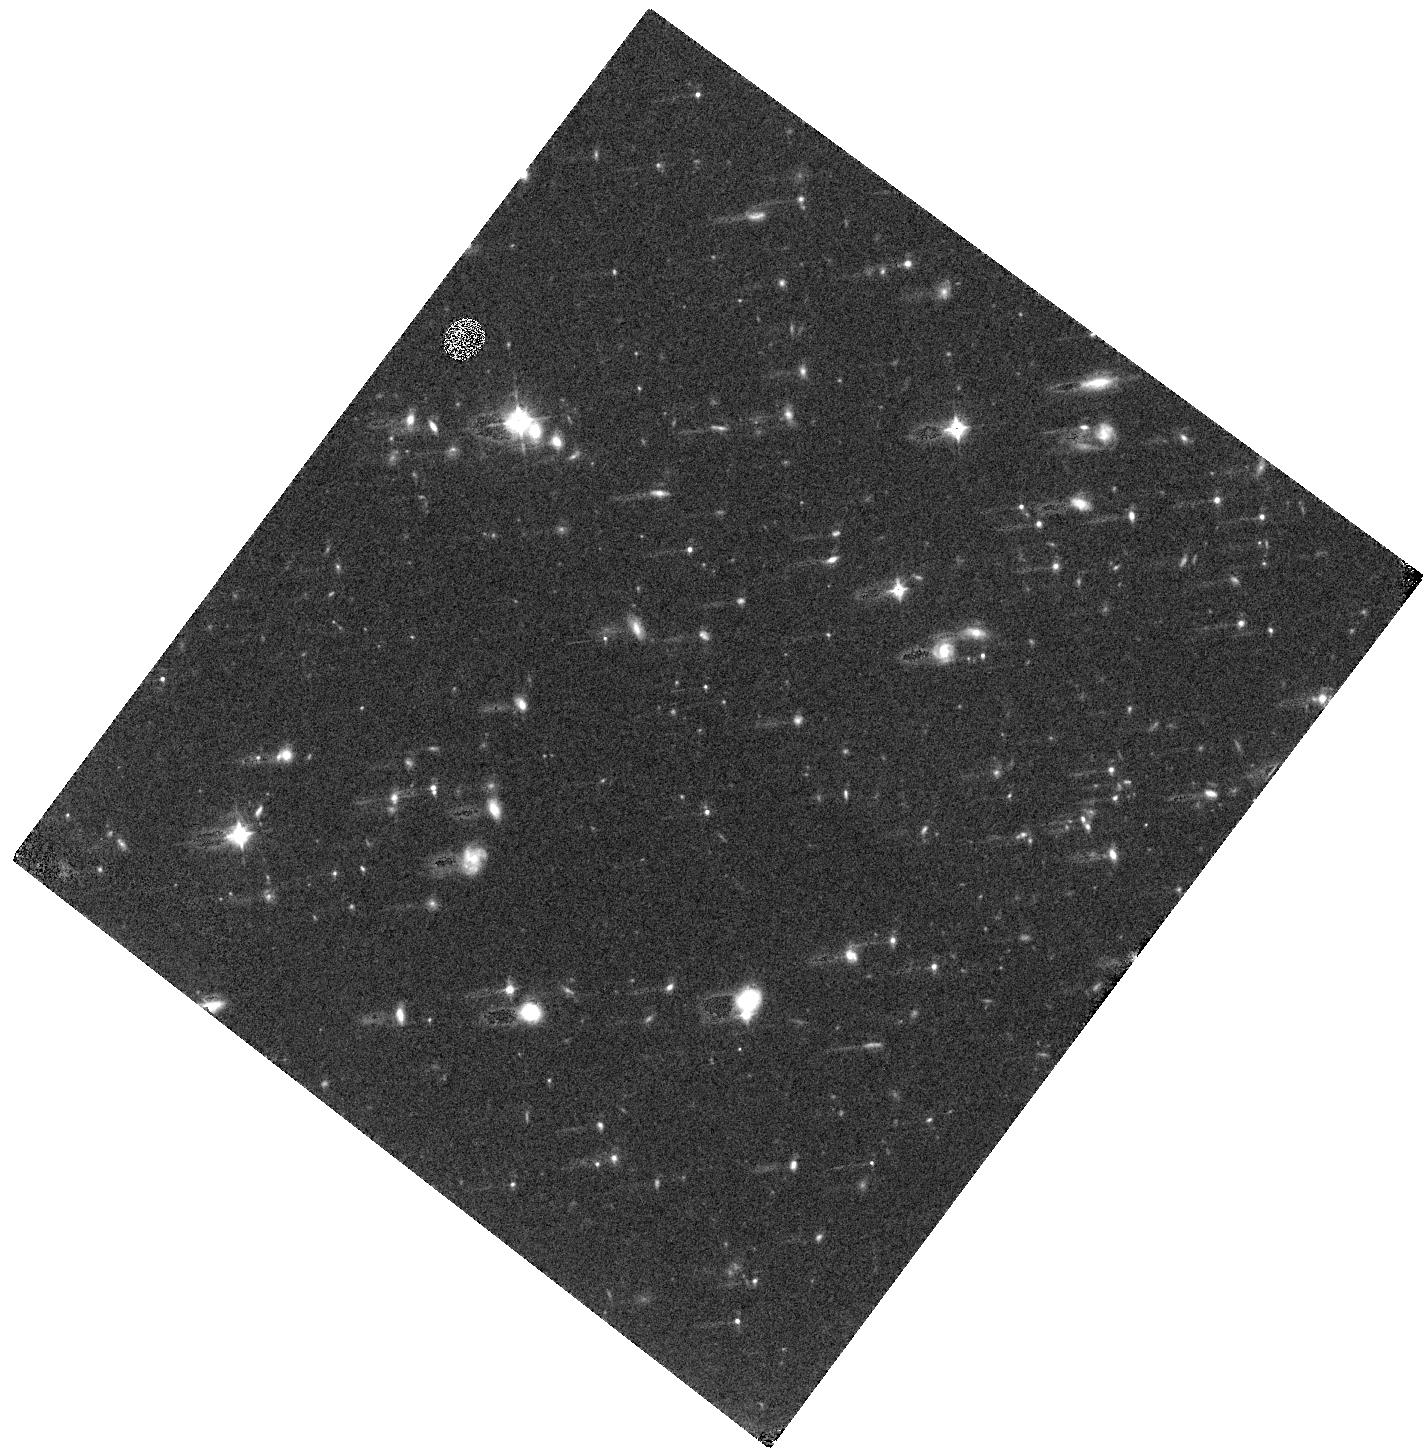
Target: WISE1516+7217
Instrument: WFC3/IR
Filter: F105W
Exposure: 24 min
Observation ID: hst_15468_03_wfc3_ir_f105w_idt703

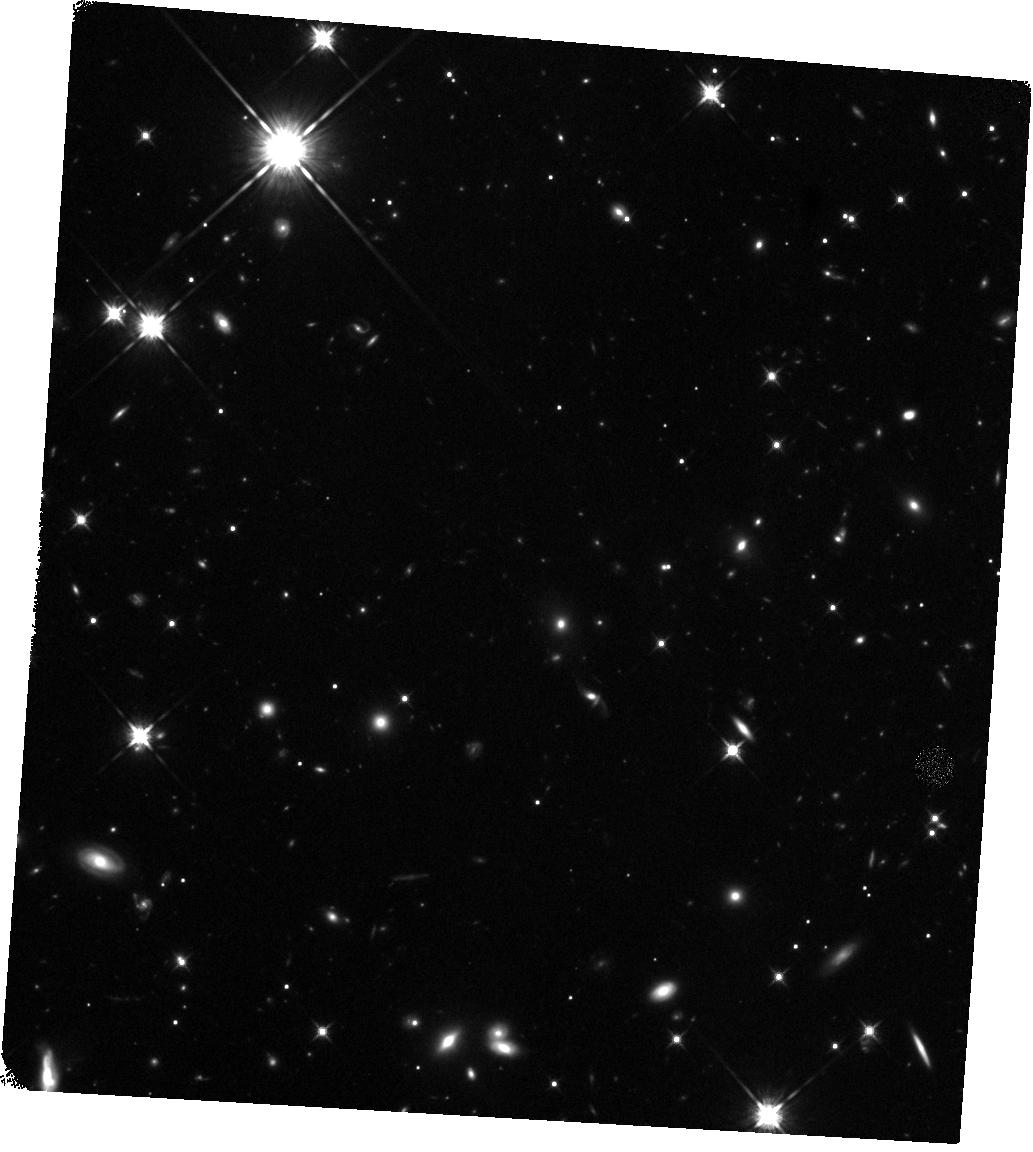
Target: WISE0014+7951
Instrument: WFC3/IR
Filter: F125W
Exposure: 24 min
Observation ID: hst_15468_01_wfc3_ir_f125w_idt701

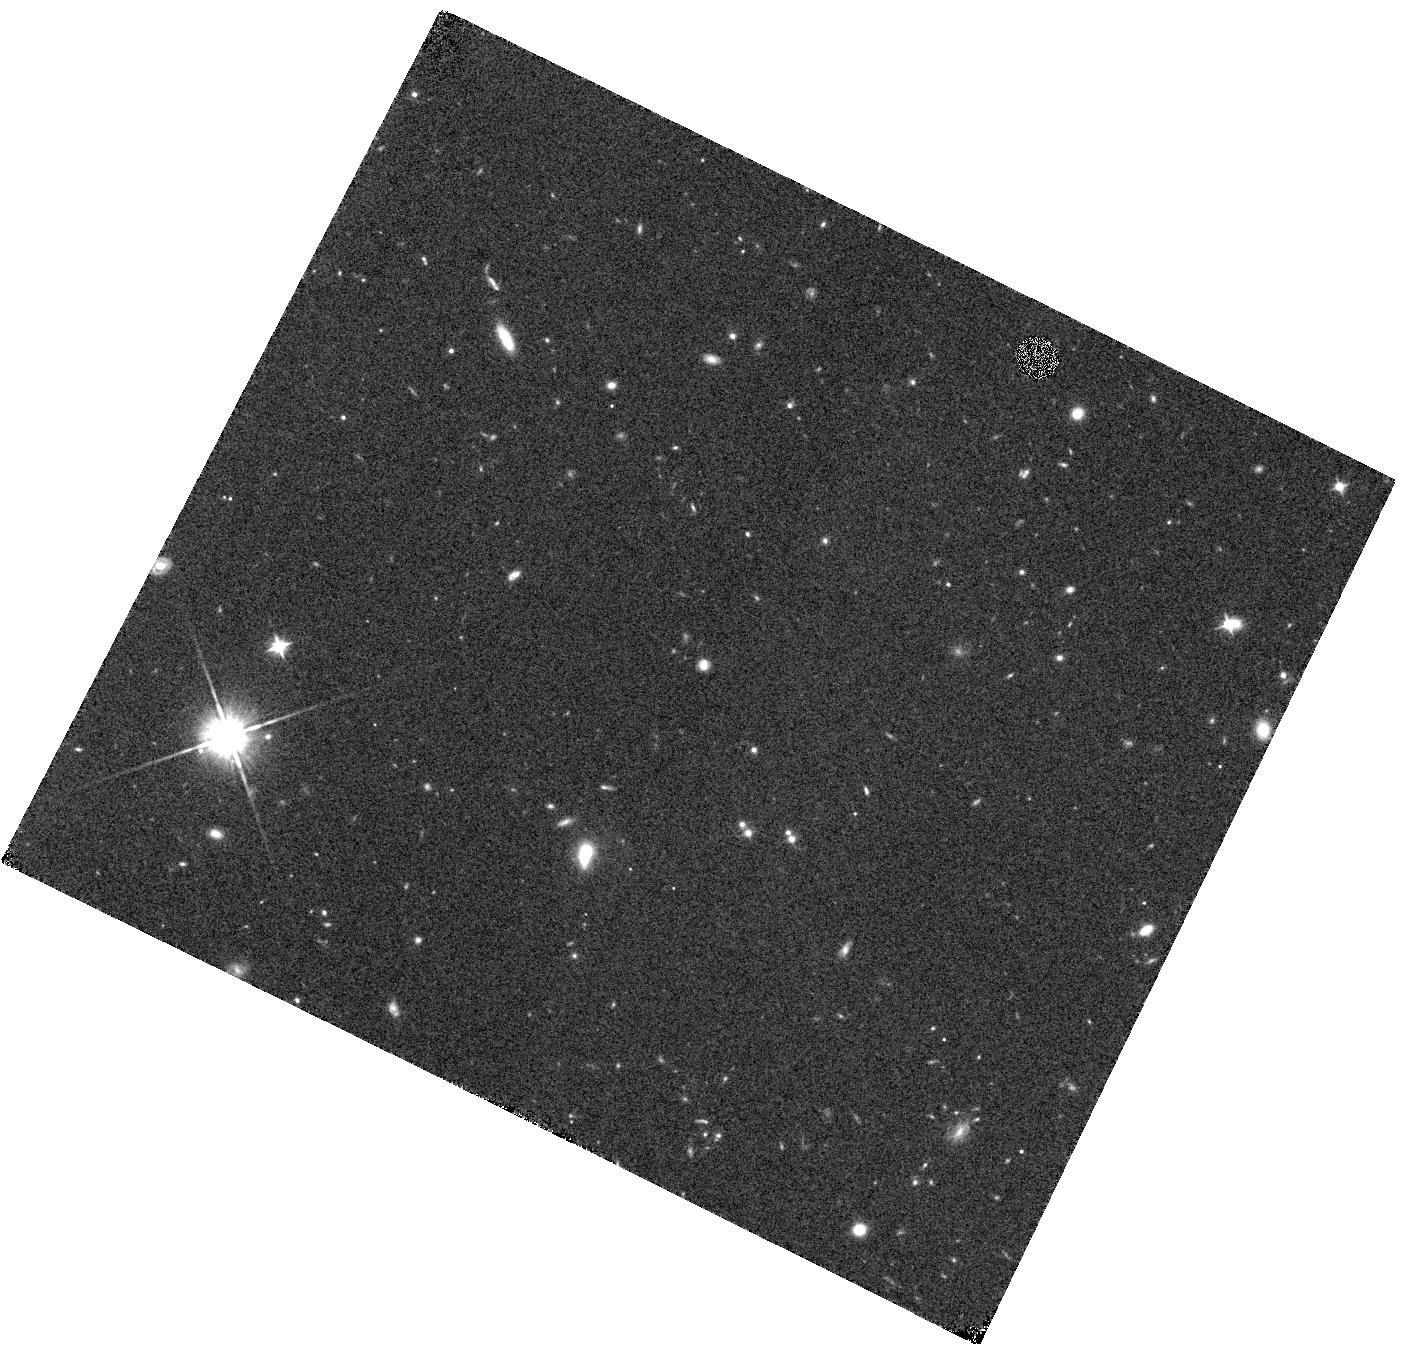
Target: WISE0830+2837
Instrument: WFC3/IR
Filter: F105W
Exposure: 20 min
Observation ID: hst_15468_02_wfc3_ir_f105w_idt702

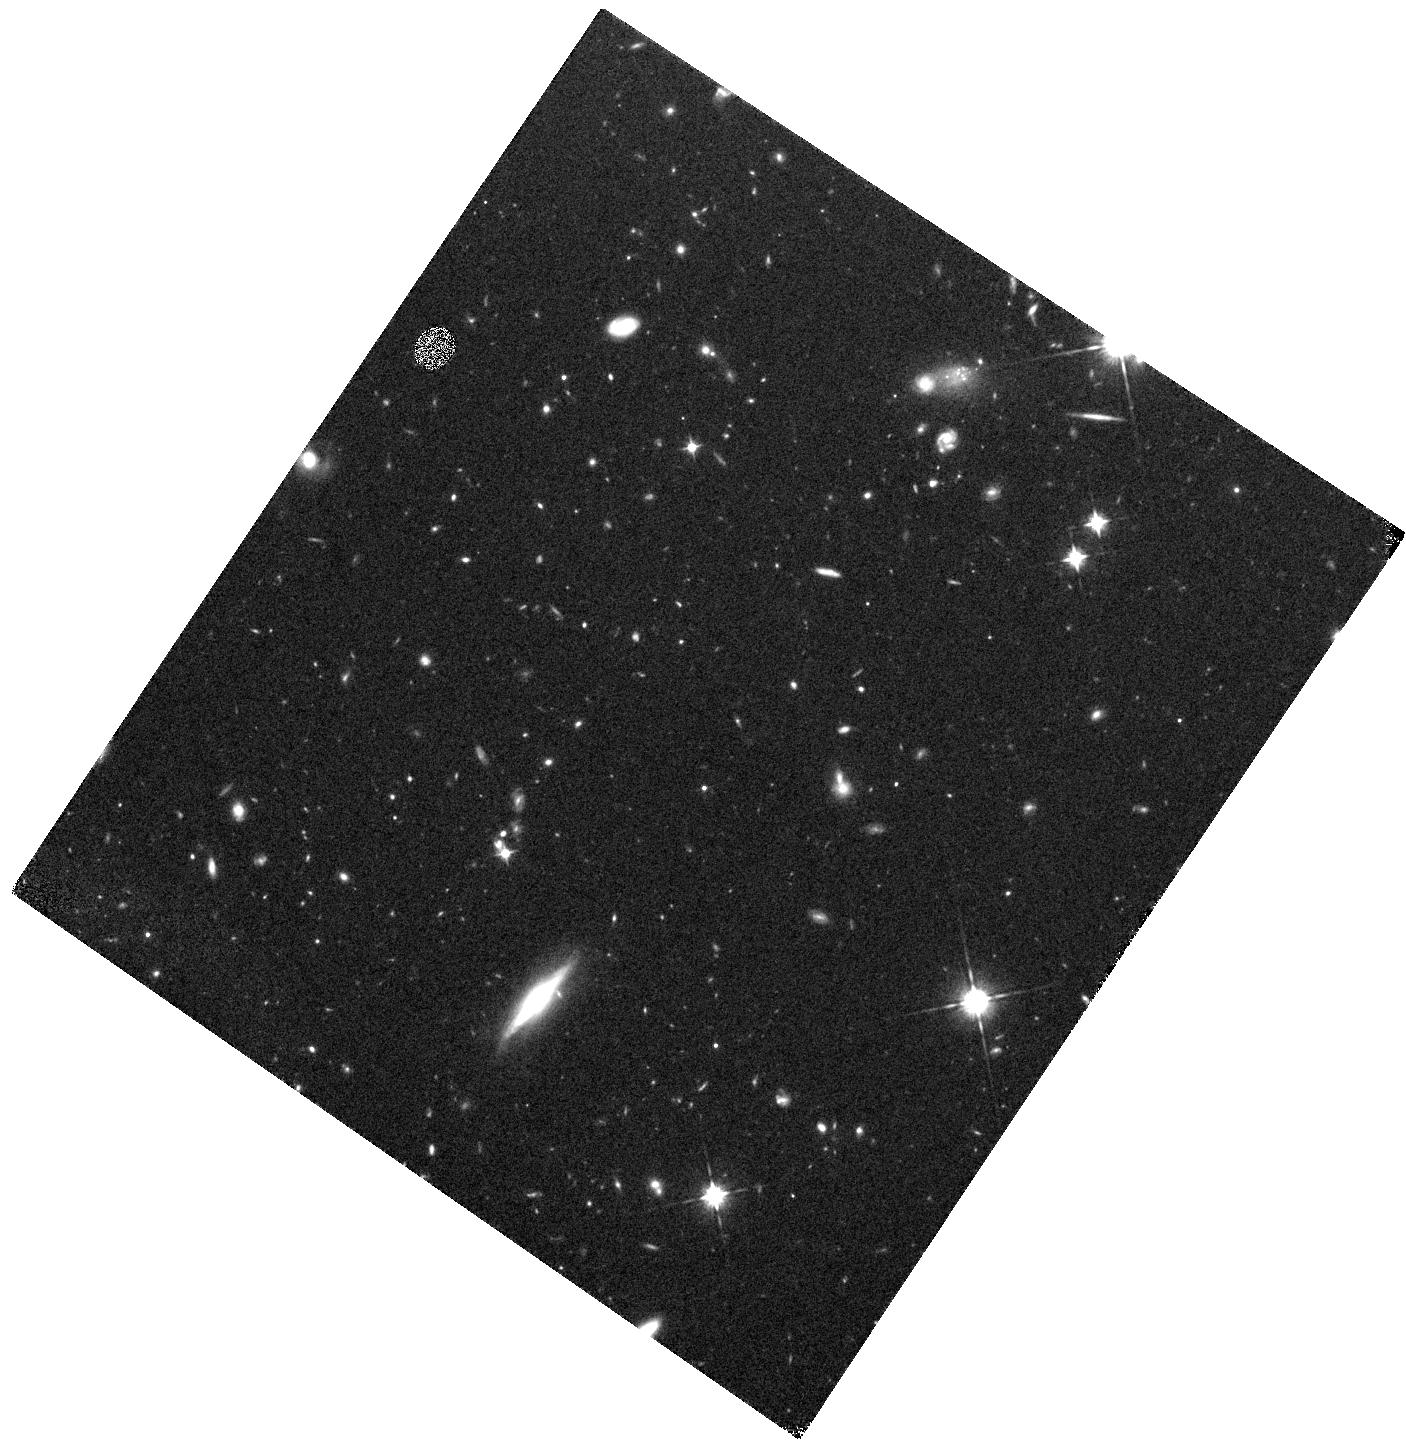
Target: WISE1525+6053
Instrument: WFC3/IR
Filter: F105W
Exposure: 22 min
Observation ID: hst_15468_04_wfc3_ir_f105w_idt704

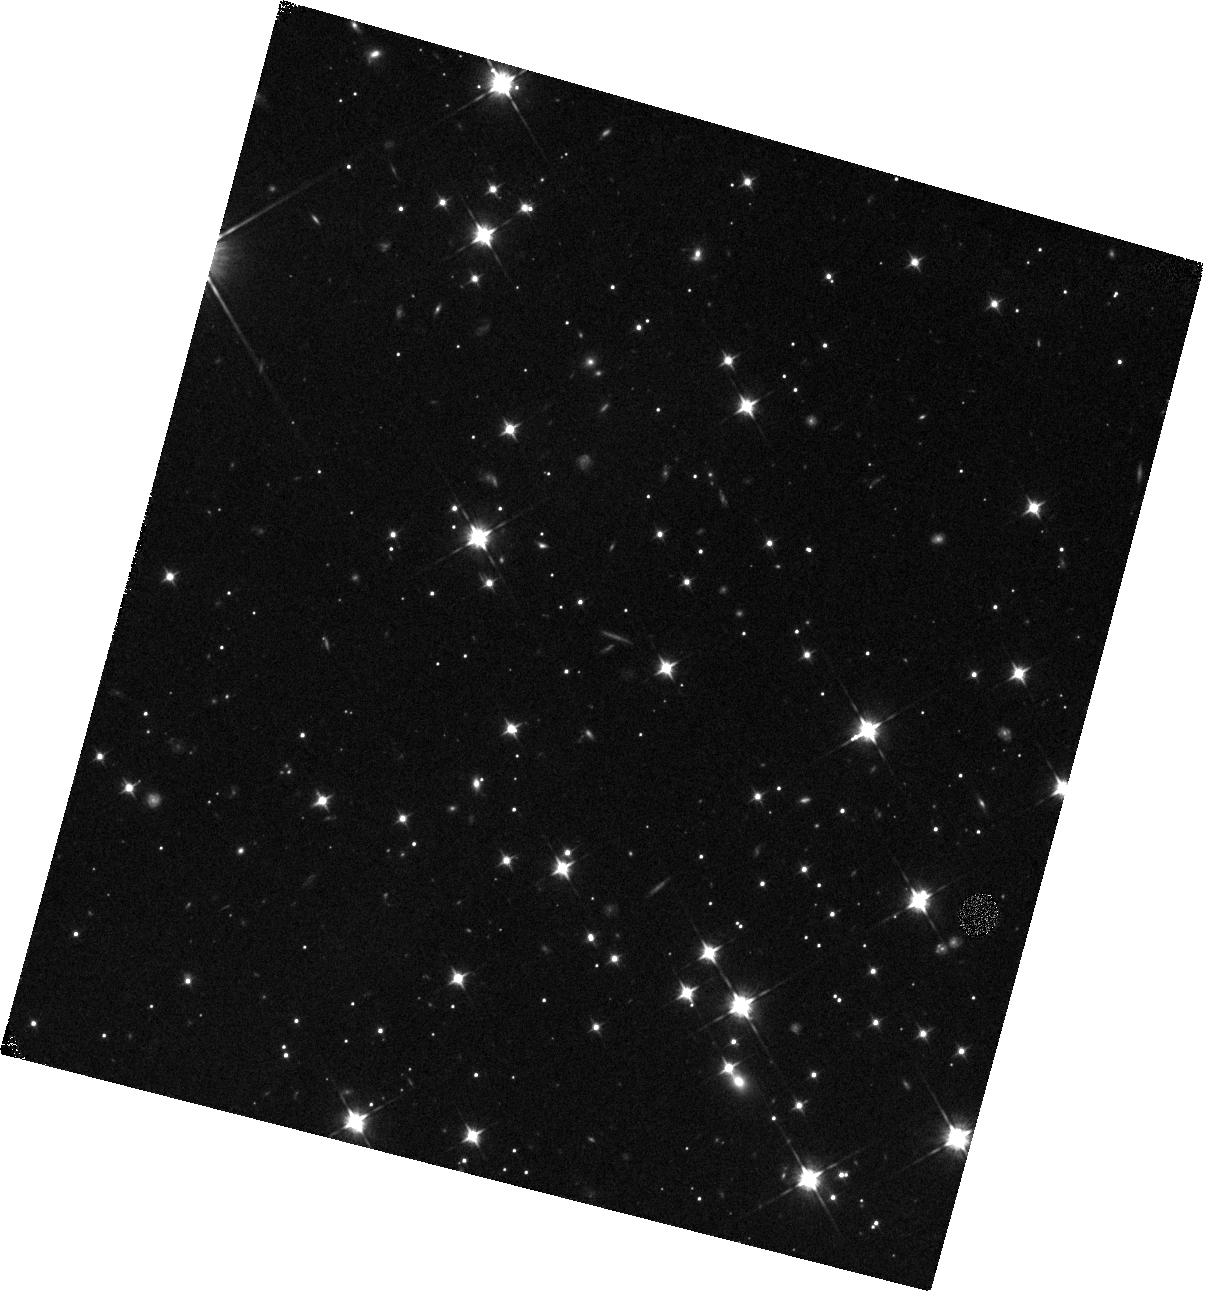
Target: WISE0830-6323
Instrument: WFC3/IR
Filter: F105W
Exposure: 22 min
Observation ID: hst_15468_05_wfc3_ir_f105w_idt705

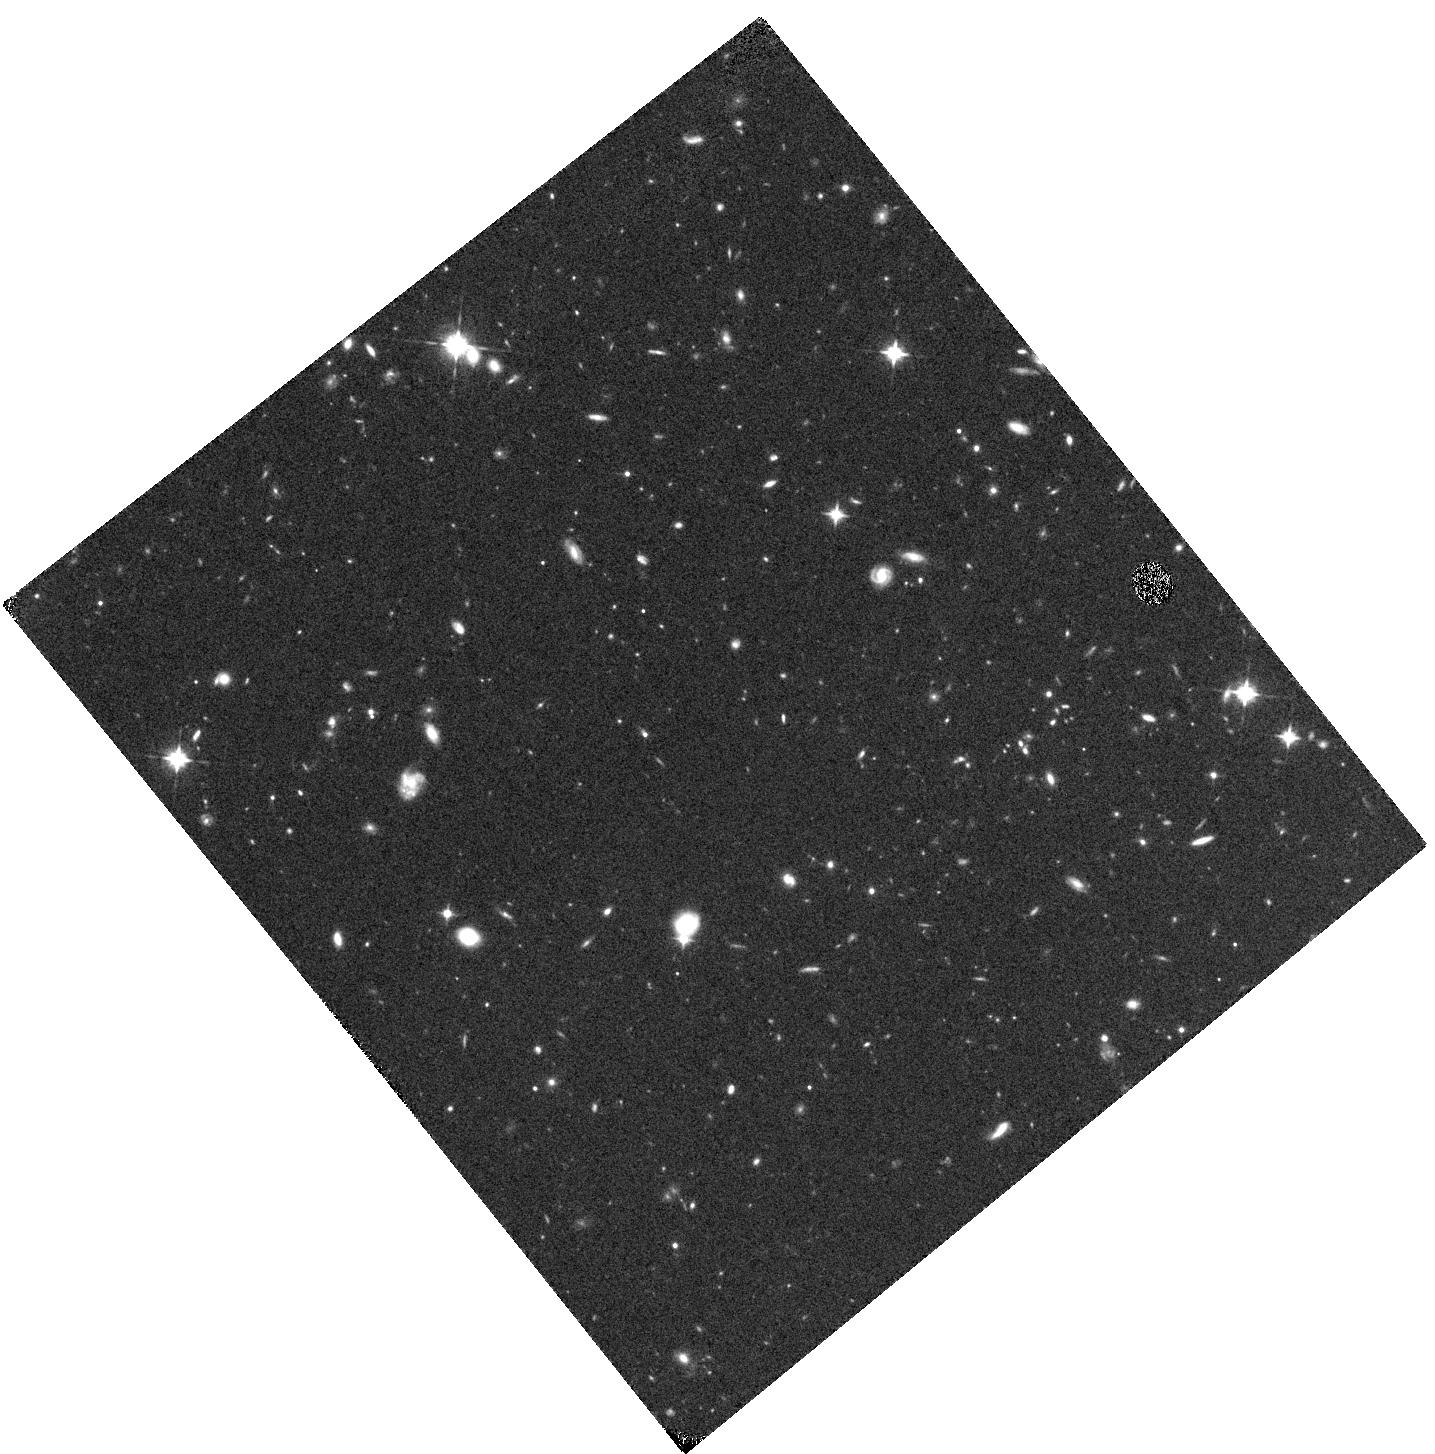
Target: WISE1516+7217
Instrument: WFC3/IR
Filter: F105W
Exposure: 24 min
Observation ID: hst_15468_53_wfc3_ir_f105w_idt753

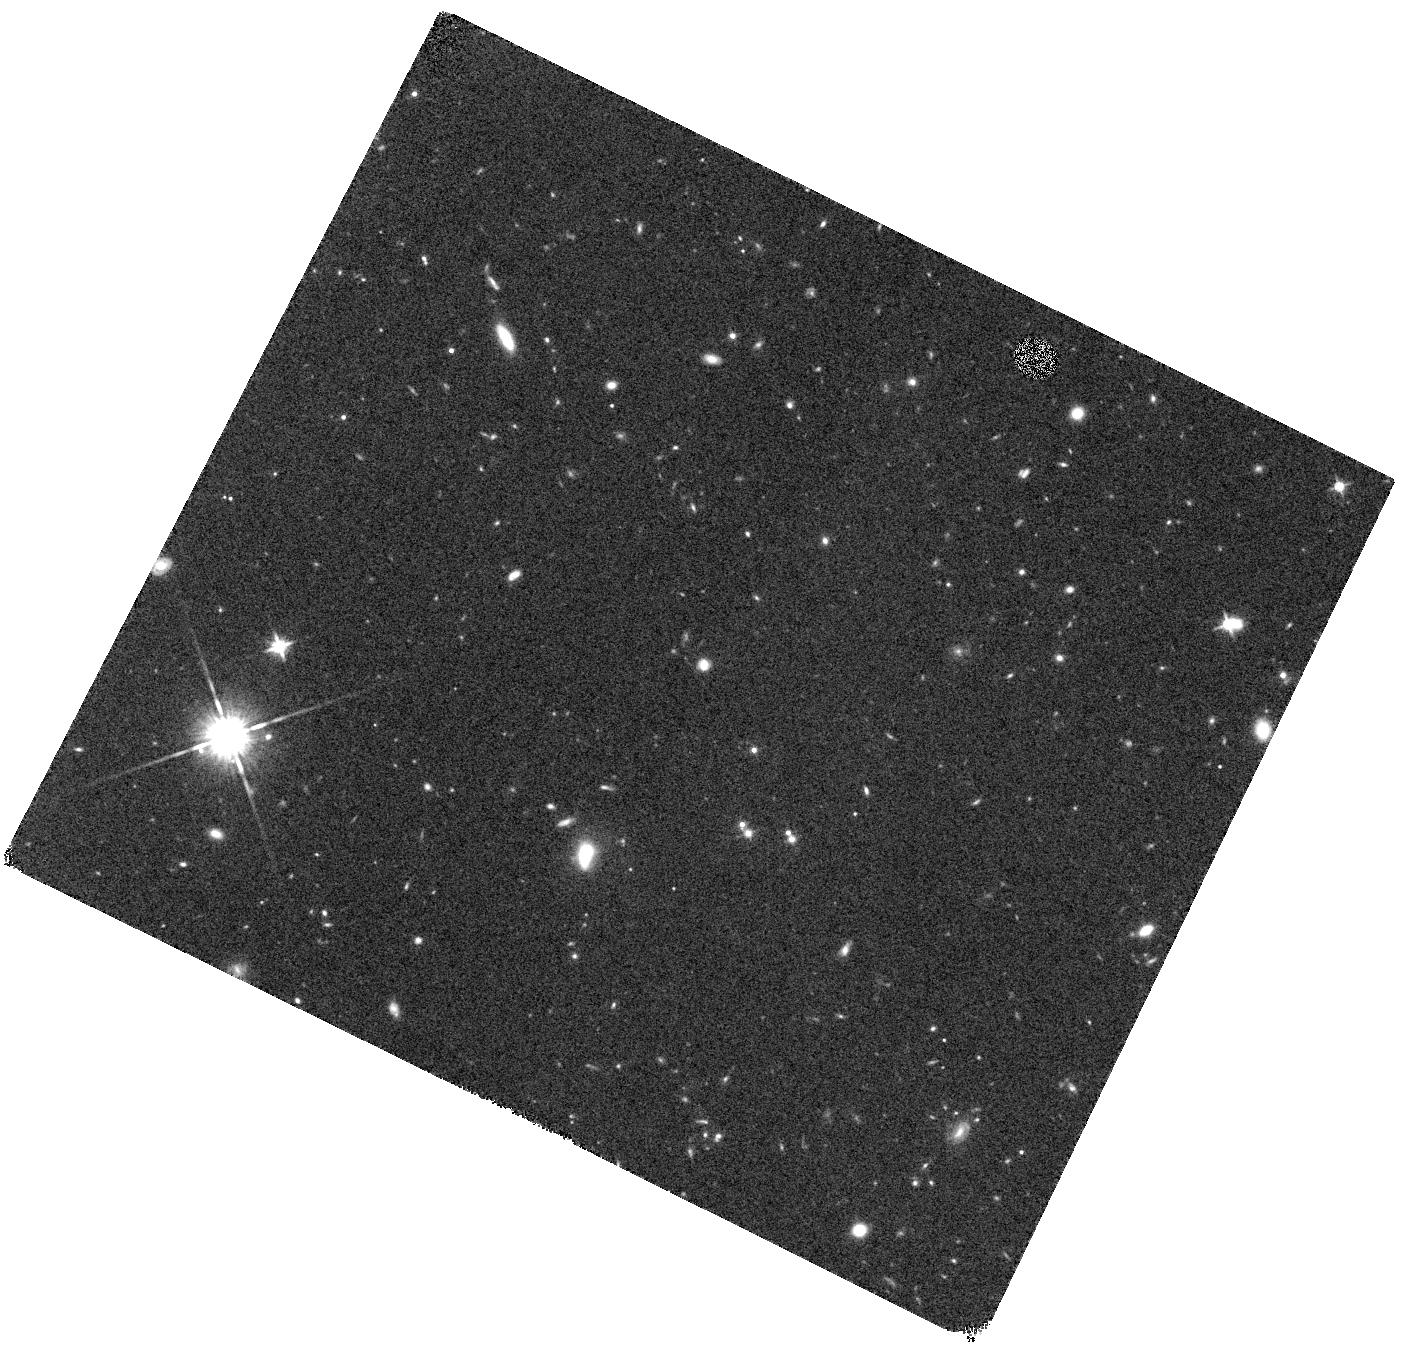
Target: WISE0830+2837
Instrument: WFC3/IR
Filter: F125W
Exposure: 22 min
Observation ID: hst_15468_02_wfc3_ir_f125w_idt702

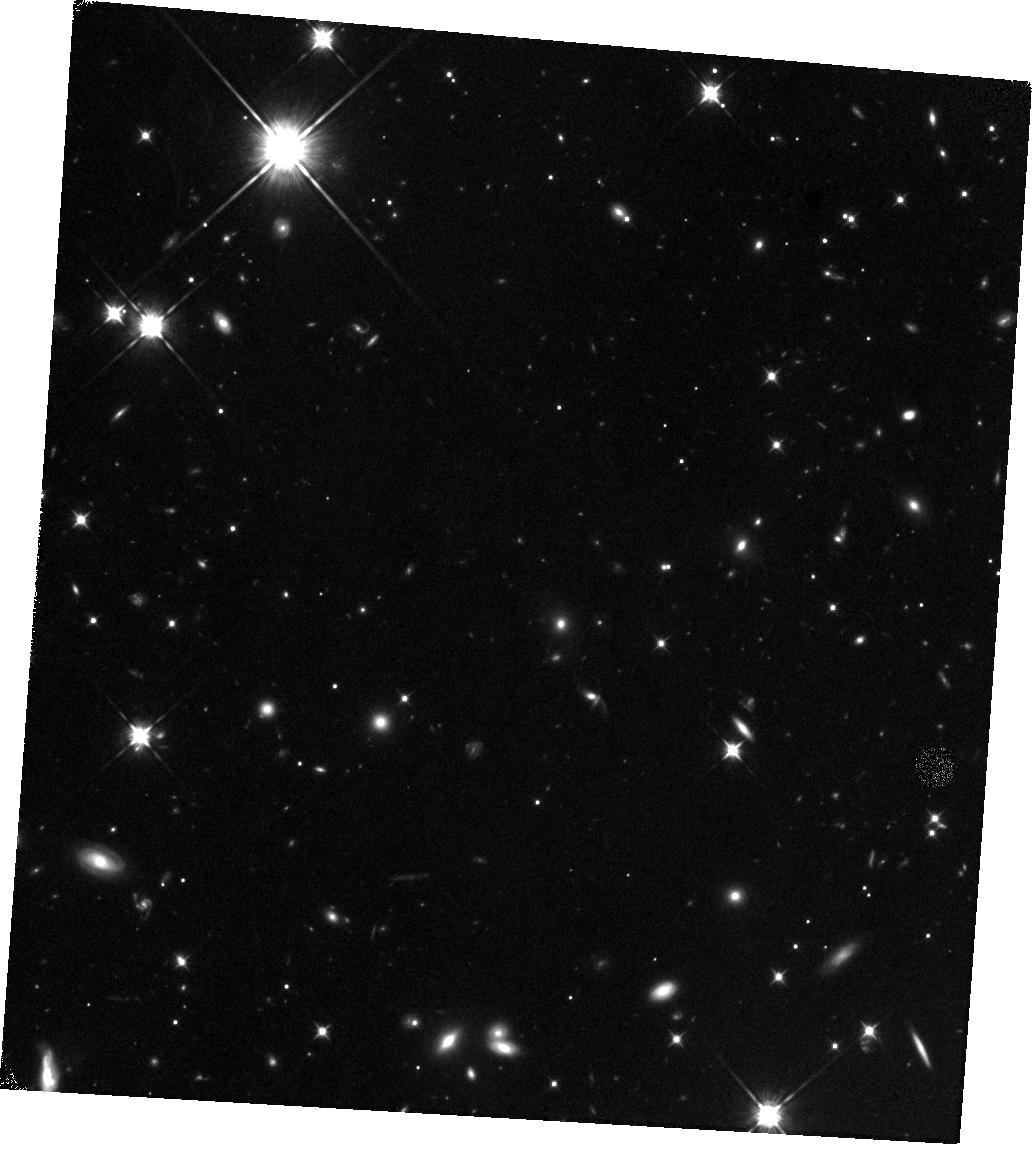
Target: WISE0014+7951
Instrument: WFC3/IR
Filter: F105W
Exposure: 24 min
Observation ID: hst_15468_01_wfc3_ir_f105w_idt701

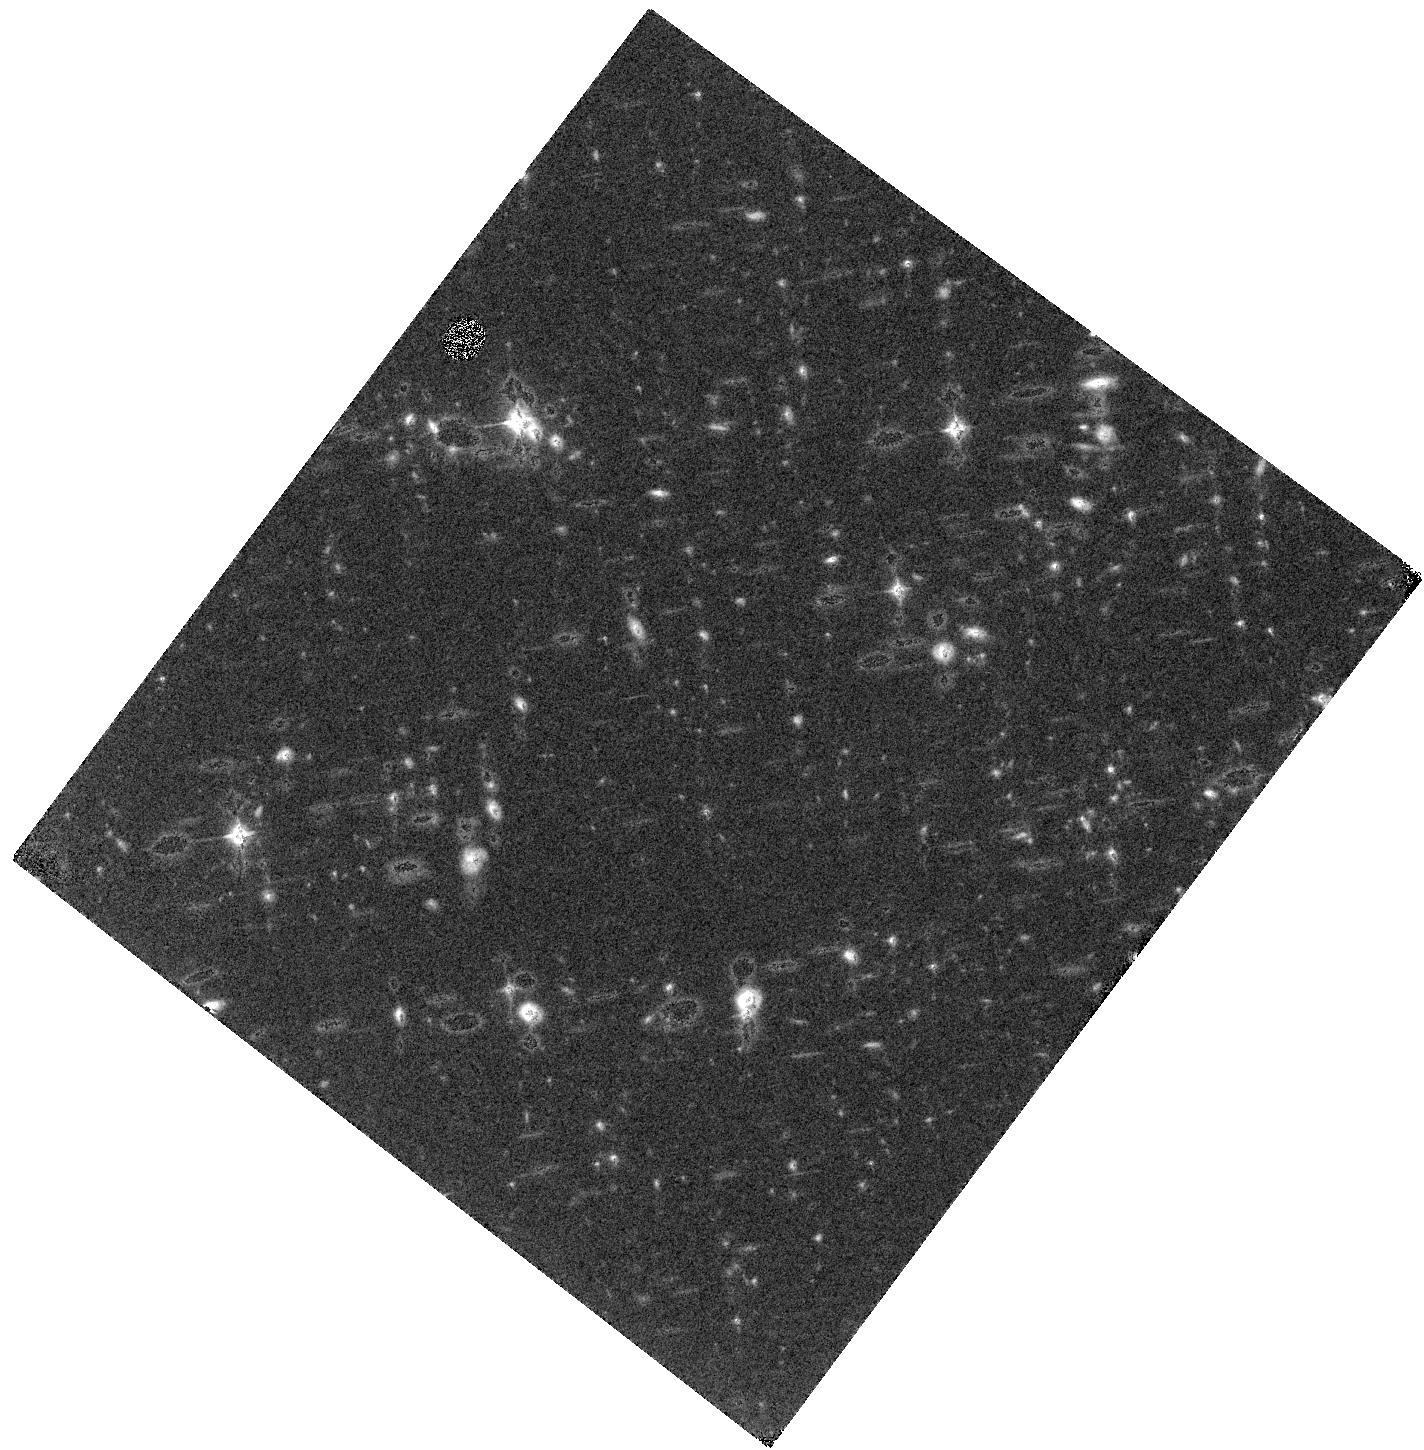
Target: WISE1516+7217
Instrument: WFC3/IR
Filter: F125W
Exposure: 24 min
Observation ID: hst_15468_03_wfc3_ir_f125w_idt703

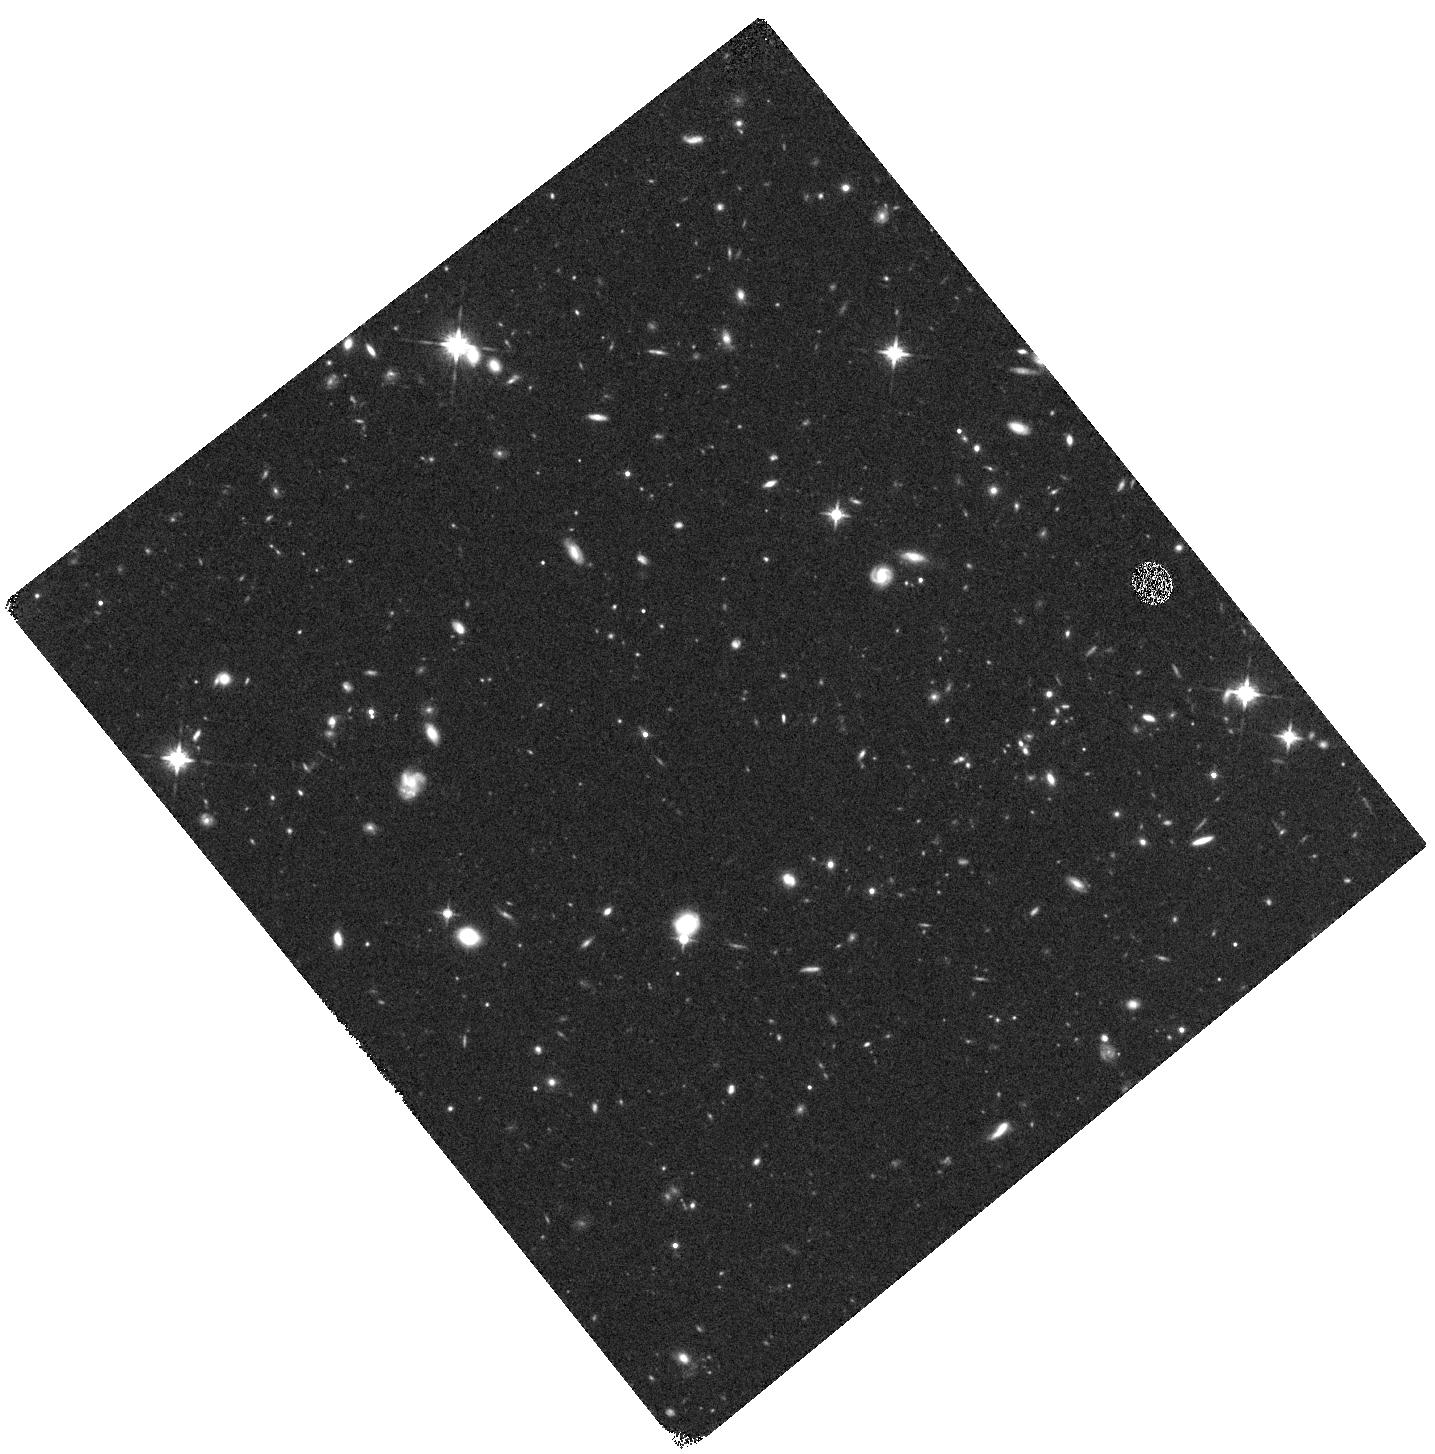
Target: WISE1516+7217
Instrument: WFC3/IR
Filter: F125W
Exposure: 24 min
Observation ID: hst_15468_53_wfc3_ir_f125w_idt753

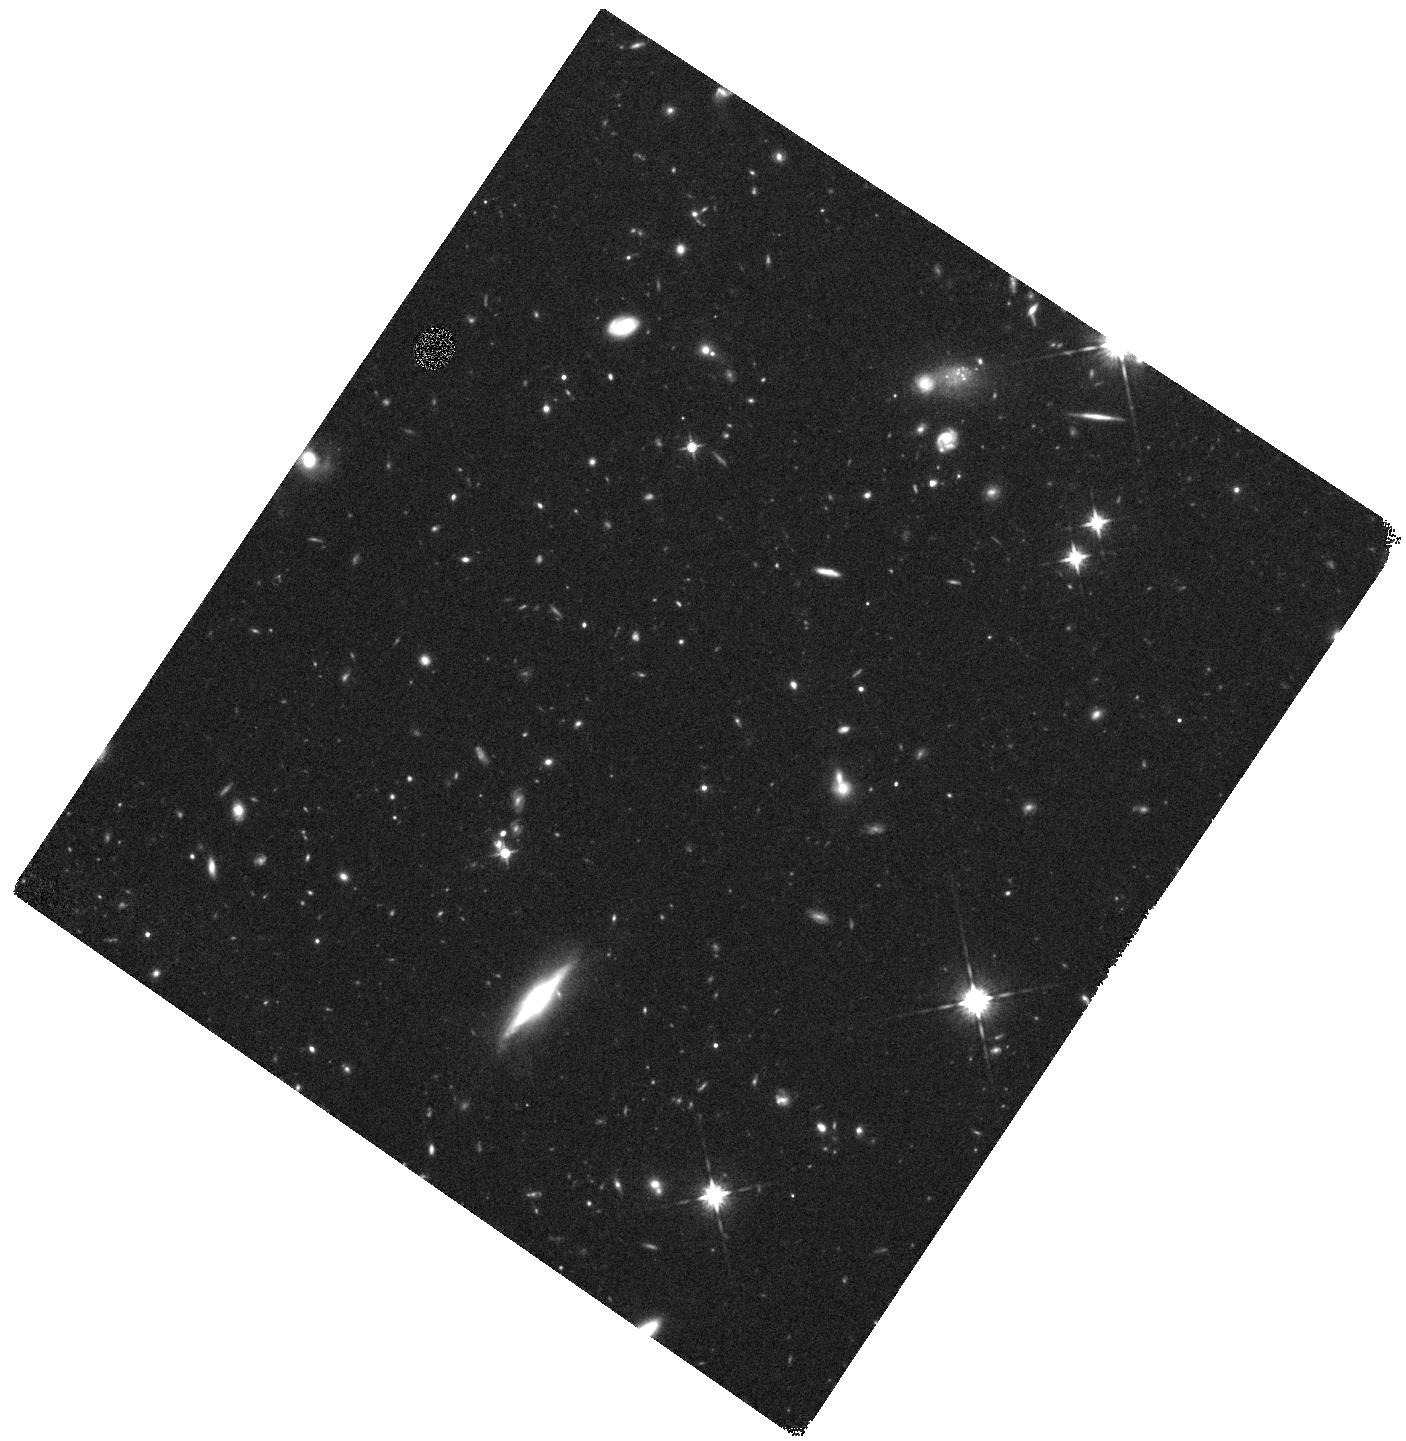
Target: WISE1525+6053
Instrument: WFC3/IR
Filter: F125W
Exposure: 24 min
Observation ID: hst_15468_04_wfc3_ir_f125w_idt704

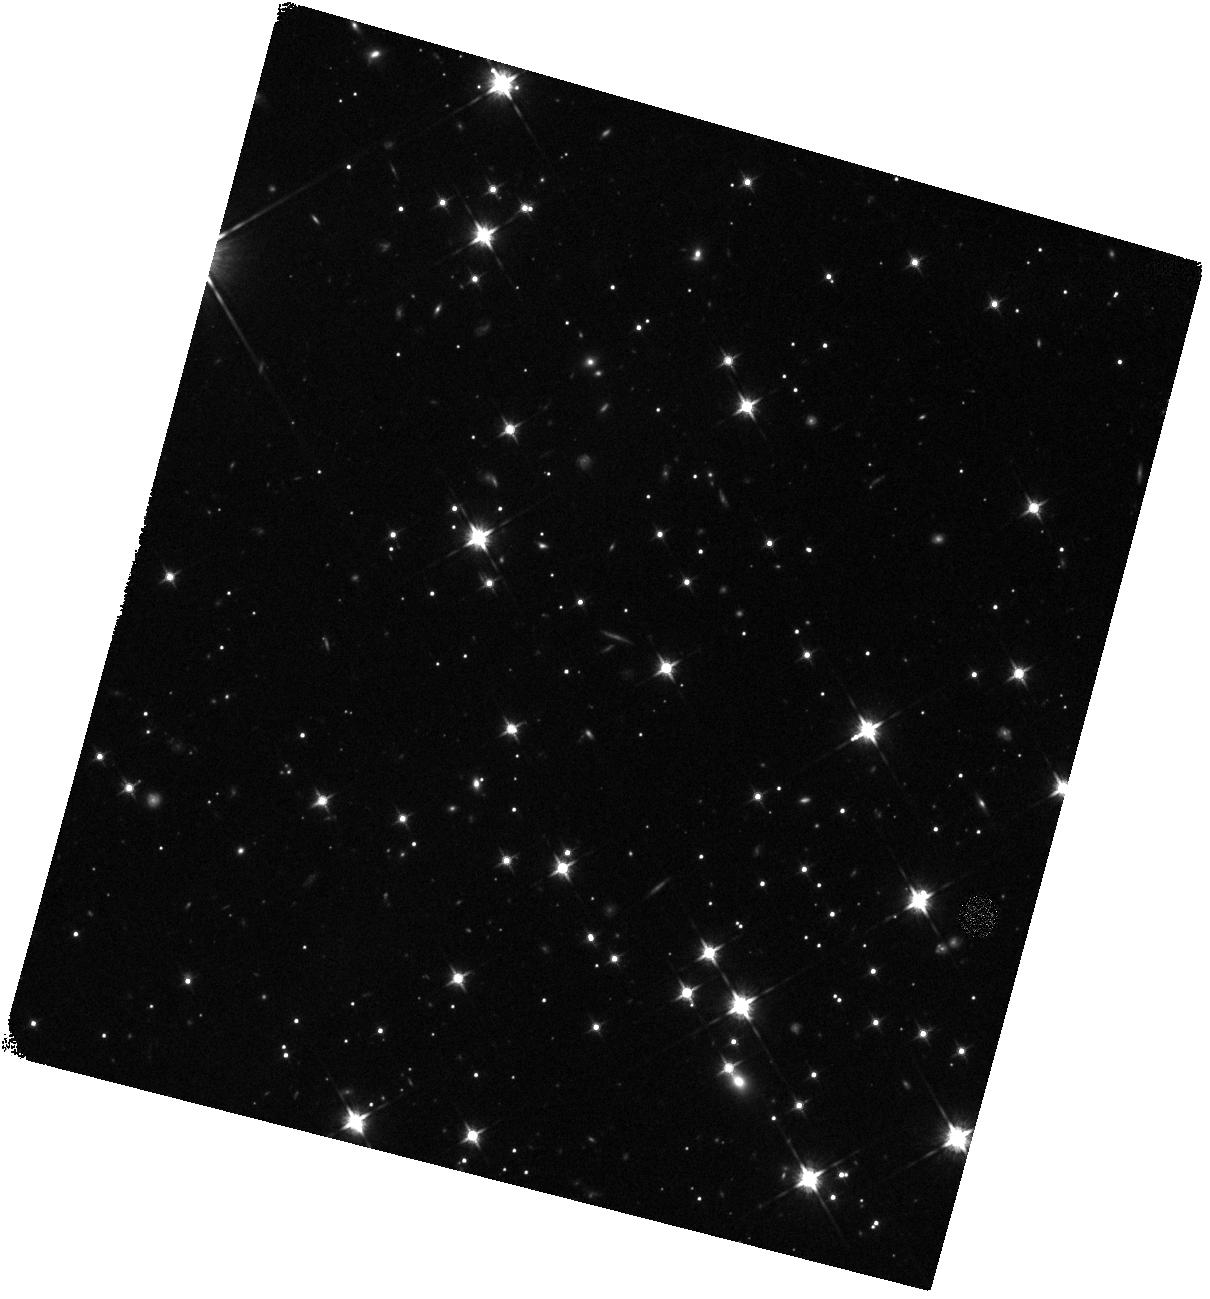
Target: WISE0830-6323
Instrument: WFC3/IR
Filter: F125W
Exposure: 24 min
Observation ID: hst_15468_05_wfc3_ir_f125w_idt705

Backyard Worlds (PI: Faherty, Jacqueline Kelly)

Over the past five years, our view of the local solar neighborhood has changed drastically thanks to the Wide Field Infrared Survey Explorer (WISE). Not only did WISE redefine the five closest systems to the Sun with the discovery of Luhman16AB and WISE0855, but it also revealed the Sun's closest fly by and it defined an entirely new class of extremely cold and close compact objects: the Y dwarfs. At present, all but two of the Y dwarfs were discovered through a WISE single epoch photometric identification. As a whole, these objects are of critical importance to identifying the efficiency of star formation at the lowest masses. As individuals, each of these objects represents a unique probe into the complex chemistry present in the coldest photospheres produced in the Universe. Every single Y dwarf discovered is an observational treasure but the ones that are closest to the Sun are the gold standard for planetary characterization studies. In February 2017, we launched a citizen science project called Backyard Worlds: Planet 9 with the intention of scanning the entire sky using not just photometric information but positional as well to identify the coldest, closest, and fastest moving objects near the Sun. In this Mid-Cycle HST proposal, we have identified 5 tantalizingly fast moving objects that appear to be extremely cold hence potentially among the Sun's nearest neighbors. We ask for five orbits with HST to obtain critical F125W and F105W photometry which will allow us to decipher the nature of each target and prioritize for a JWST cycle 1 follow-up.